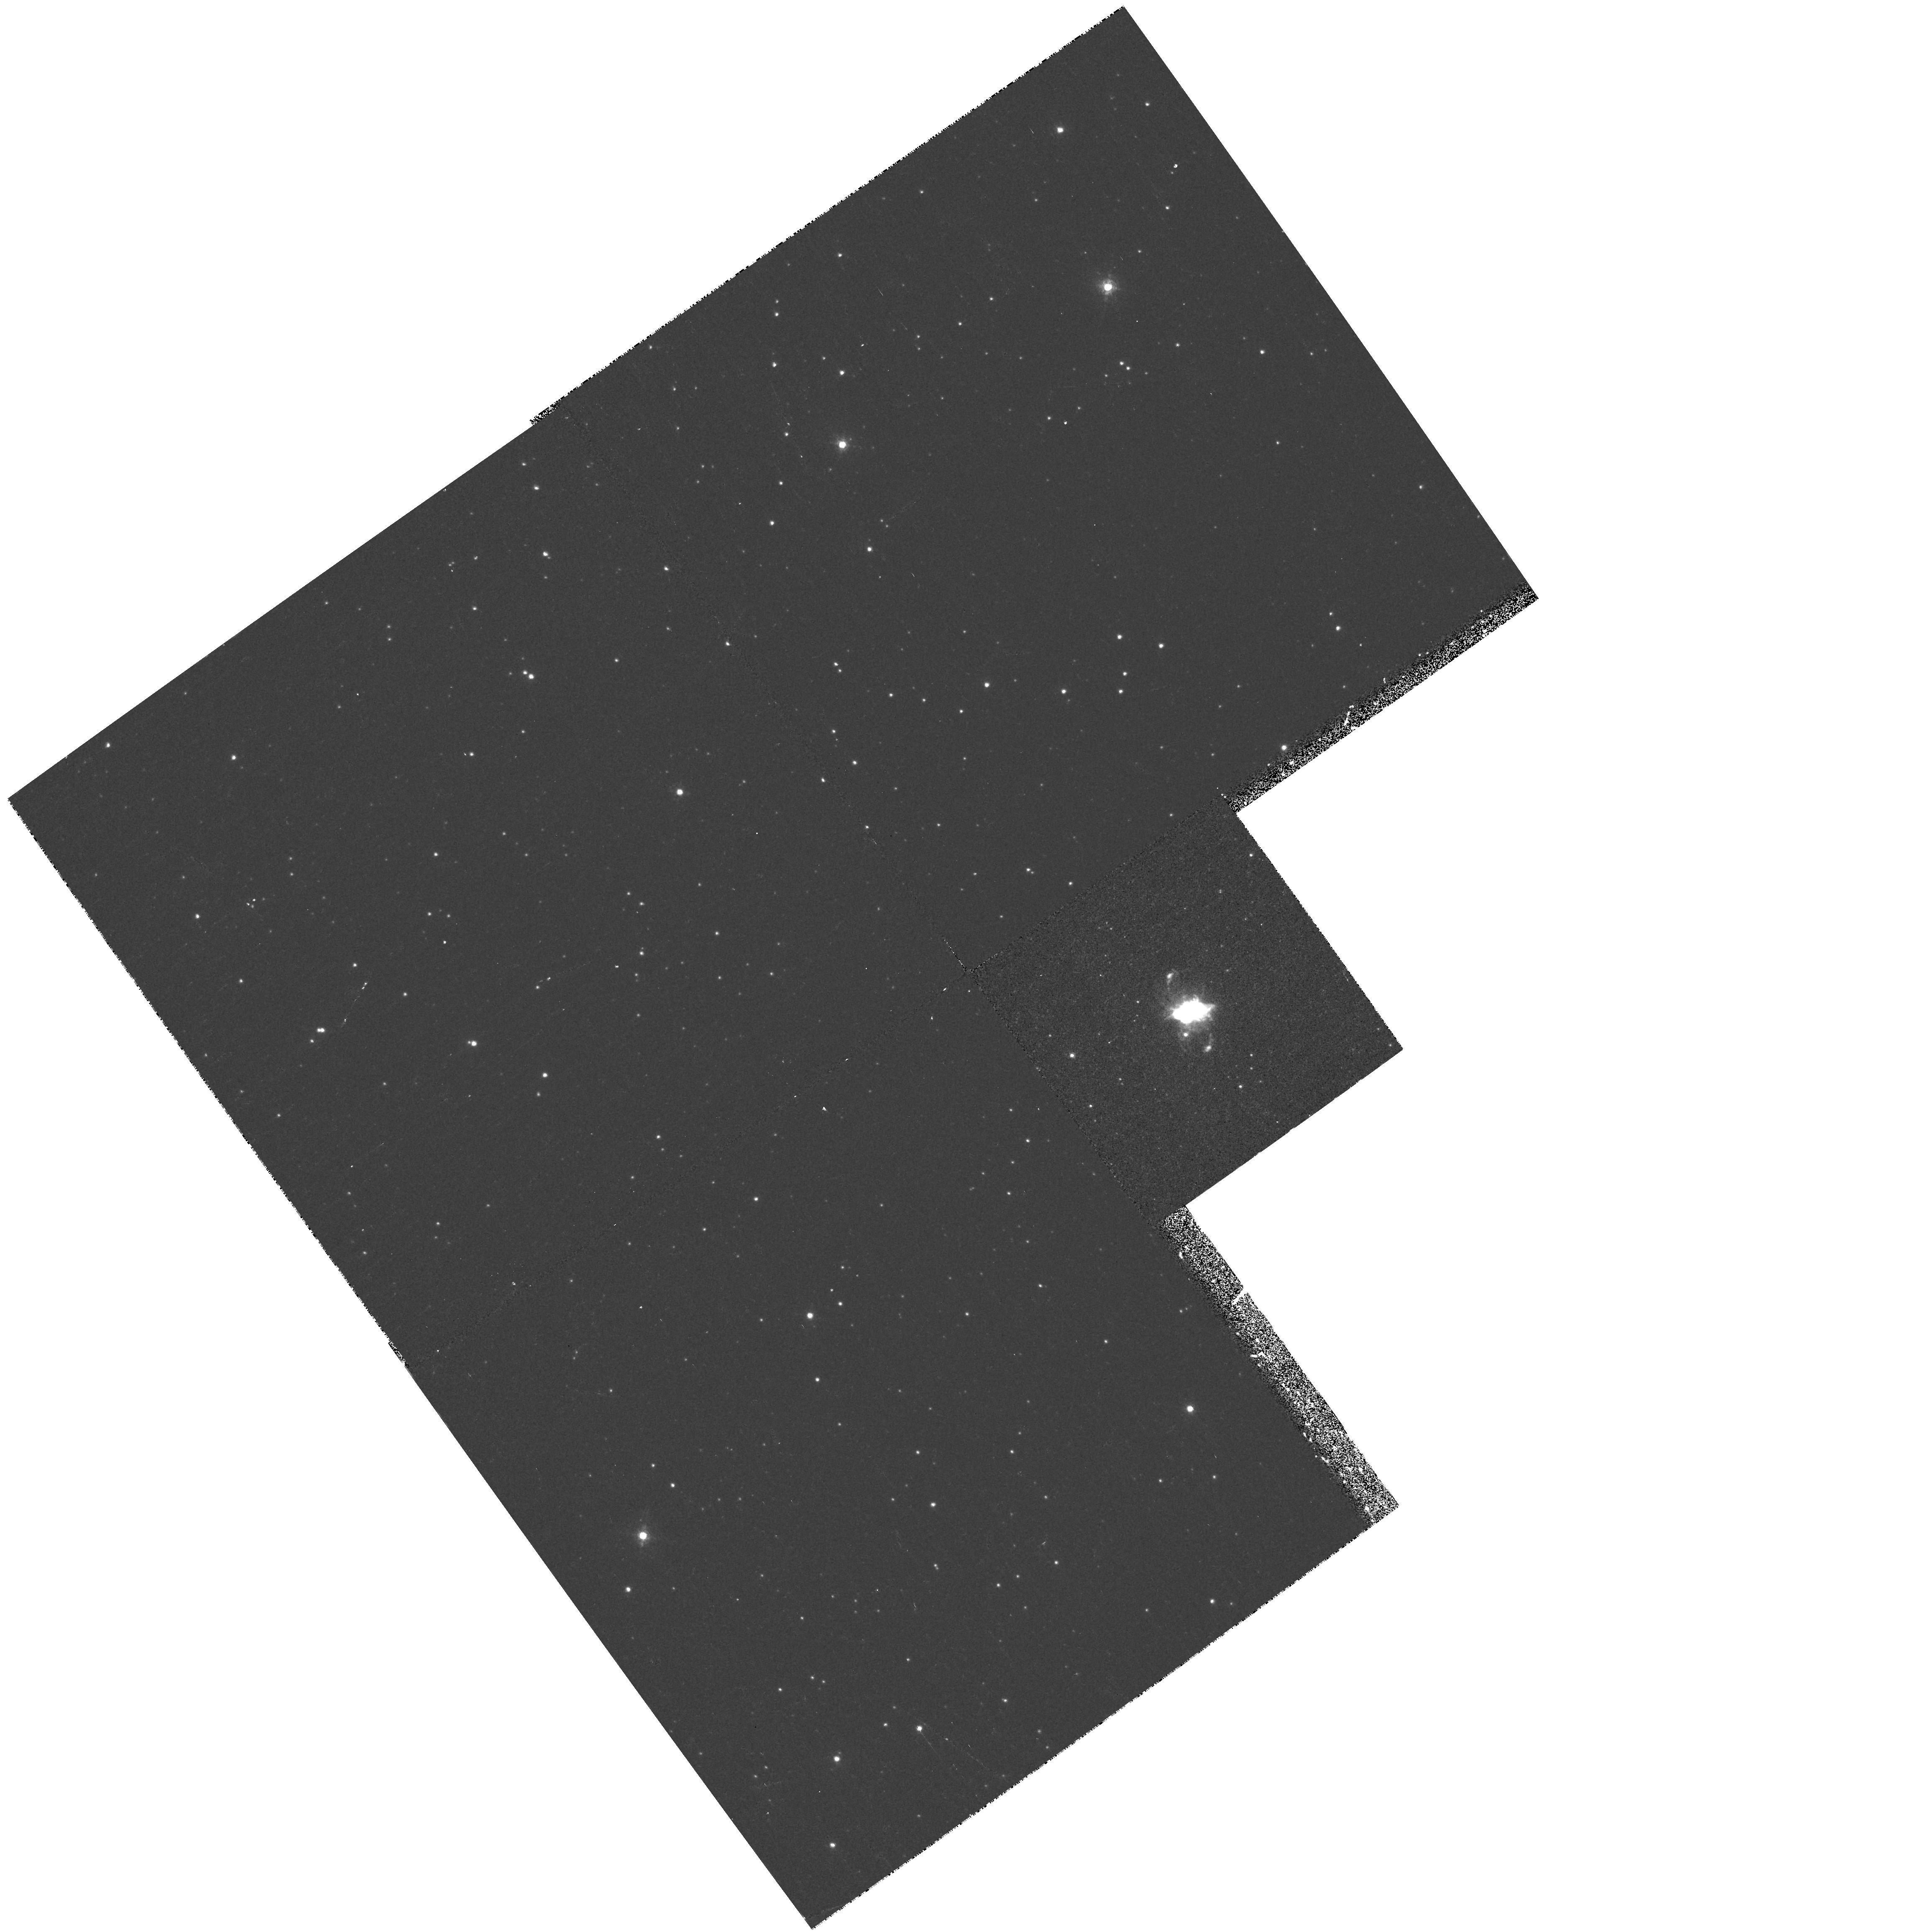
Target: PK336-05D1. Instrument: WFPC2/PC. Filter: F658N. Exposure: 10 min. Observation ID: hst_6347_23_wfpc2_pc_f658n_u39h23

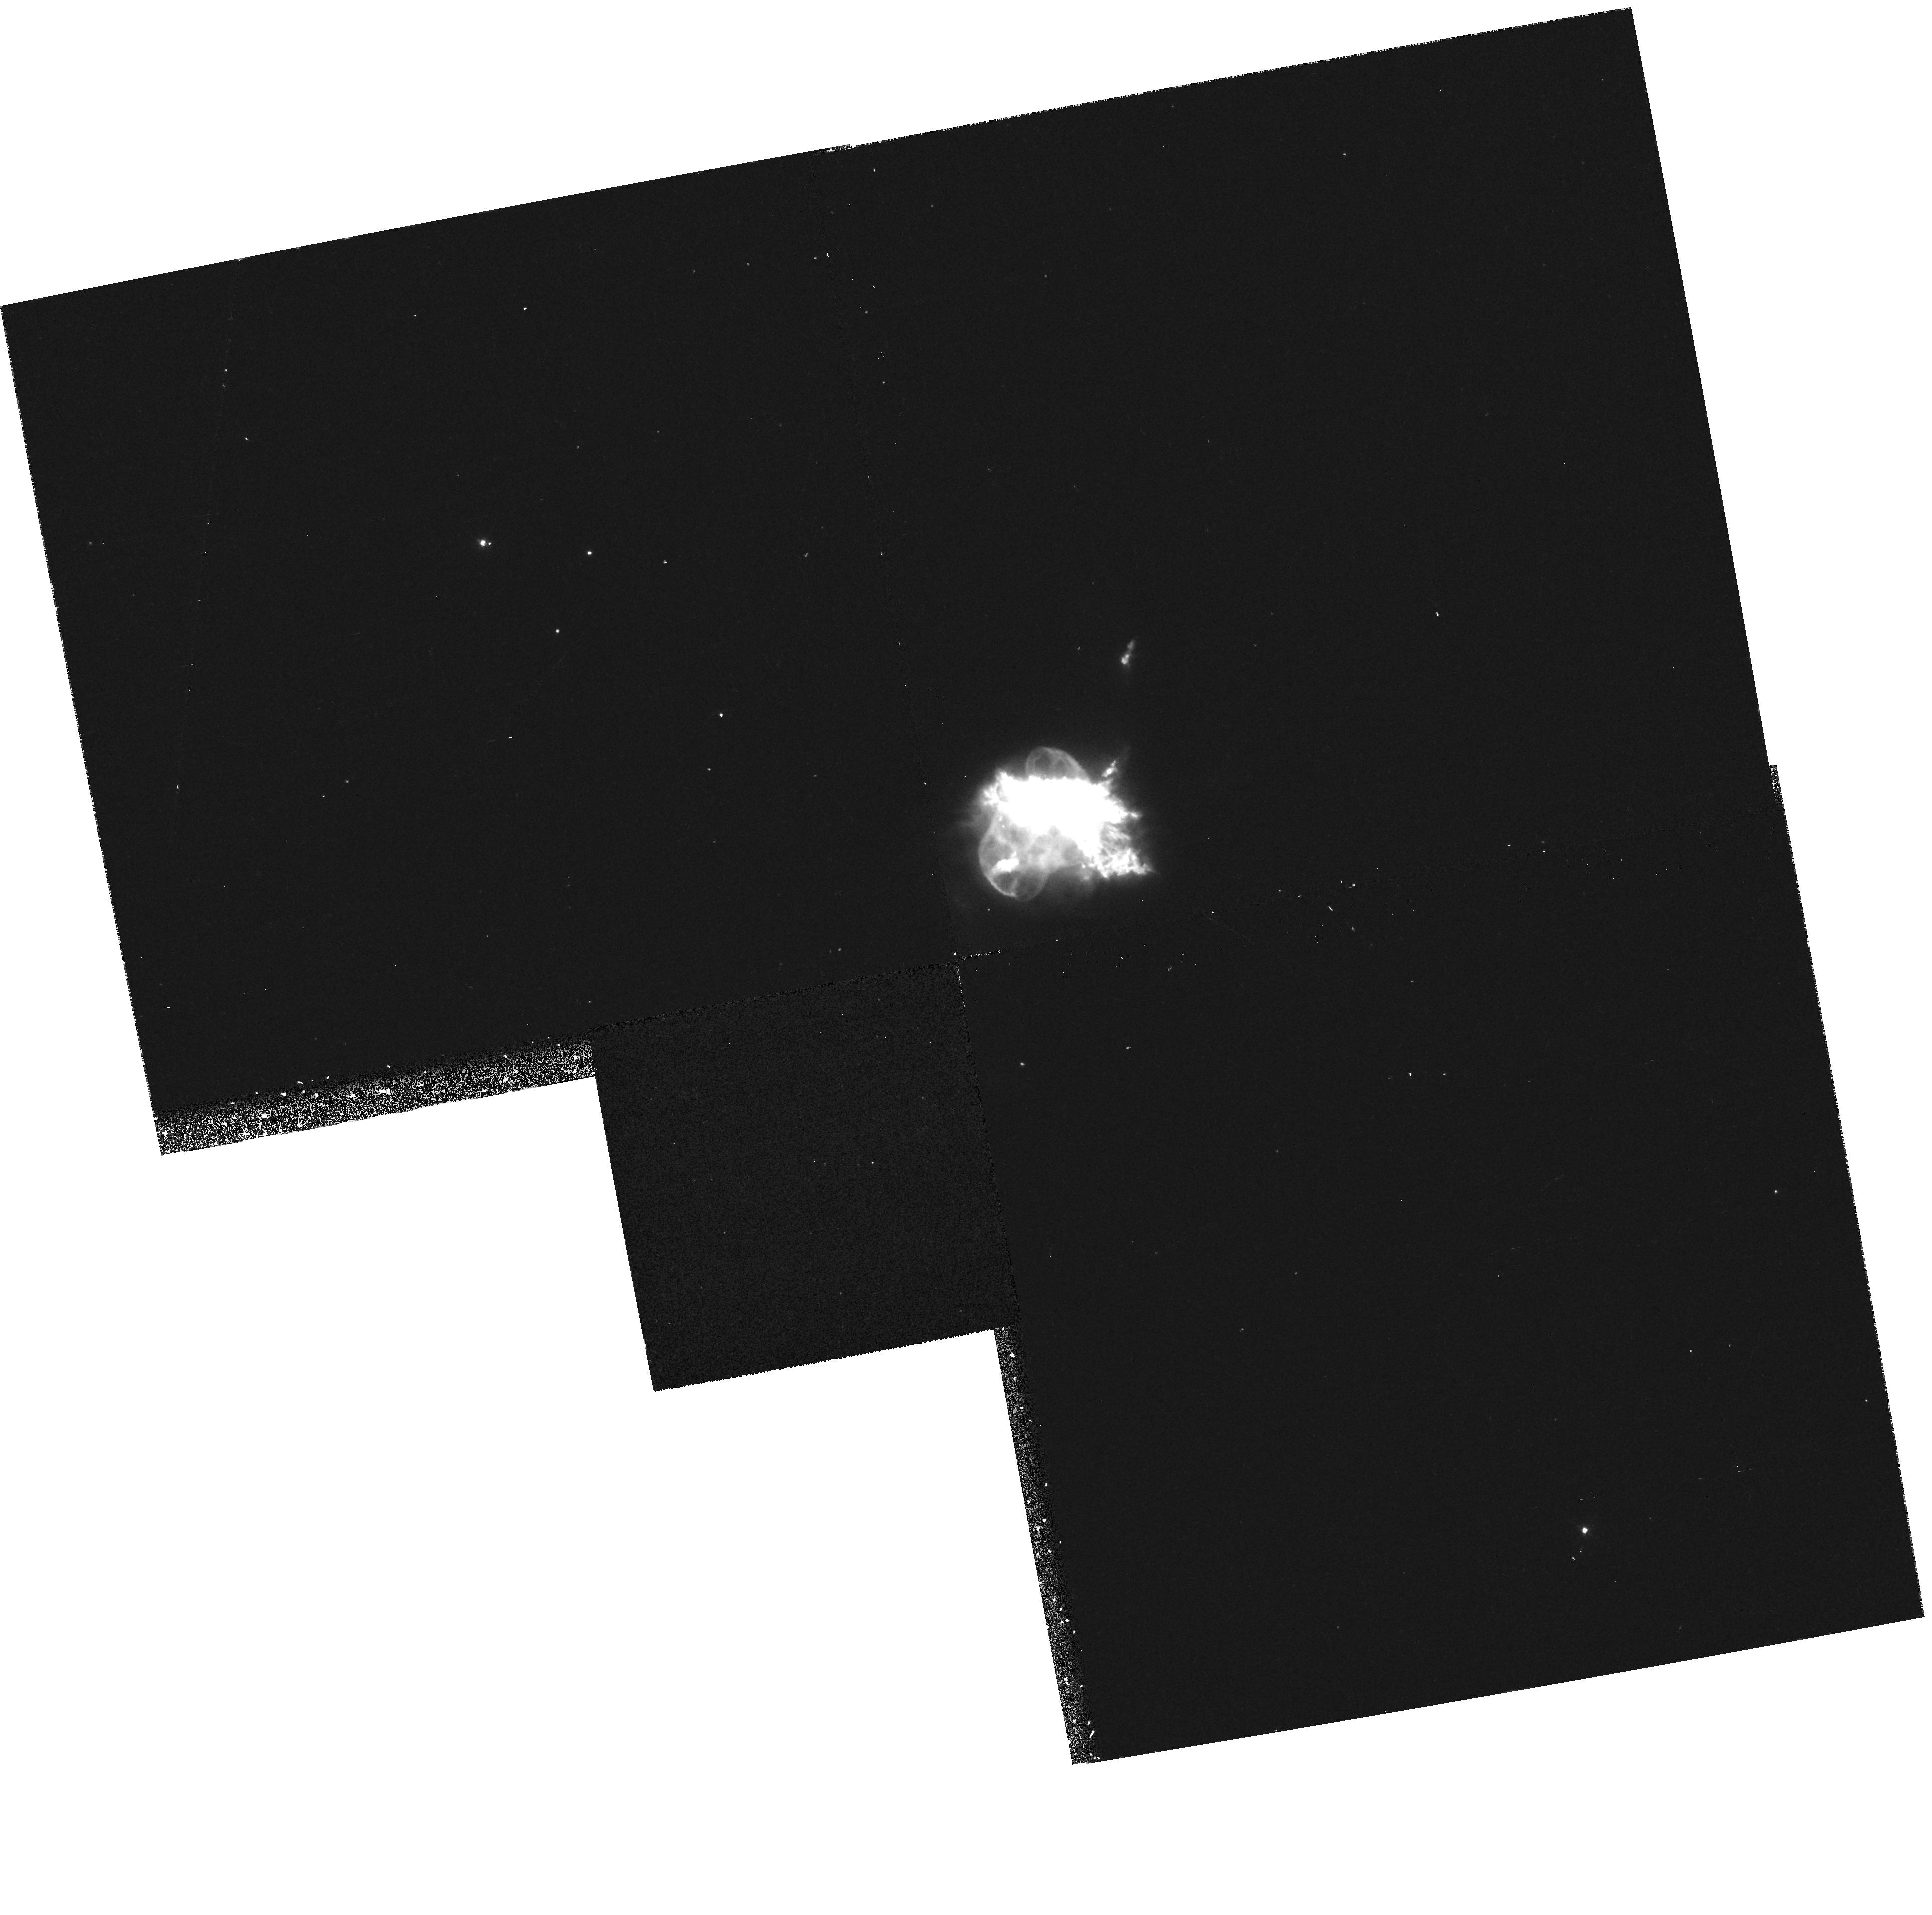
Target: NGC6210. Instrument: WFPC2/PC. Filter: F658N. Exposure: 10 min. Observation ID: hst_6347_07_wfpc2_pc_f658n_u39h07

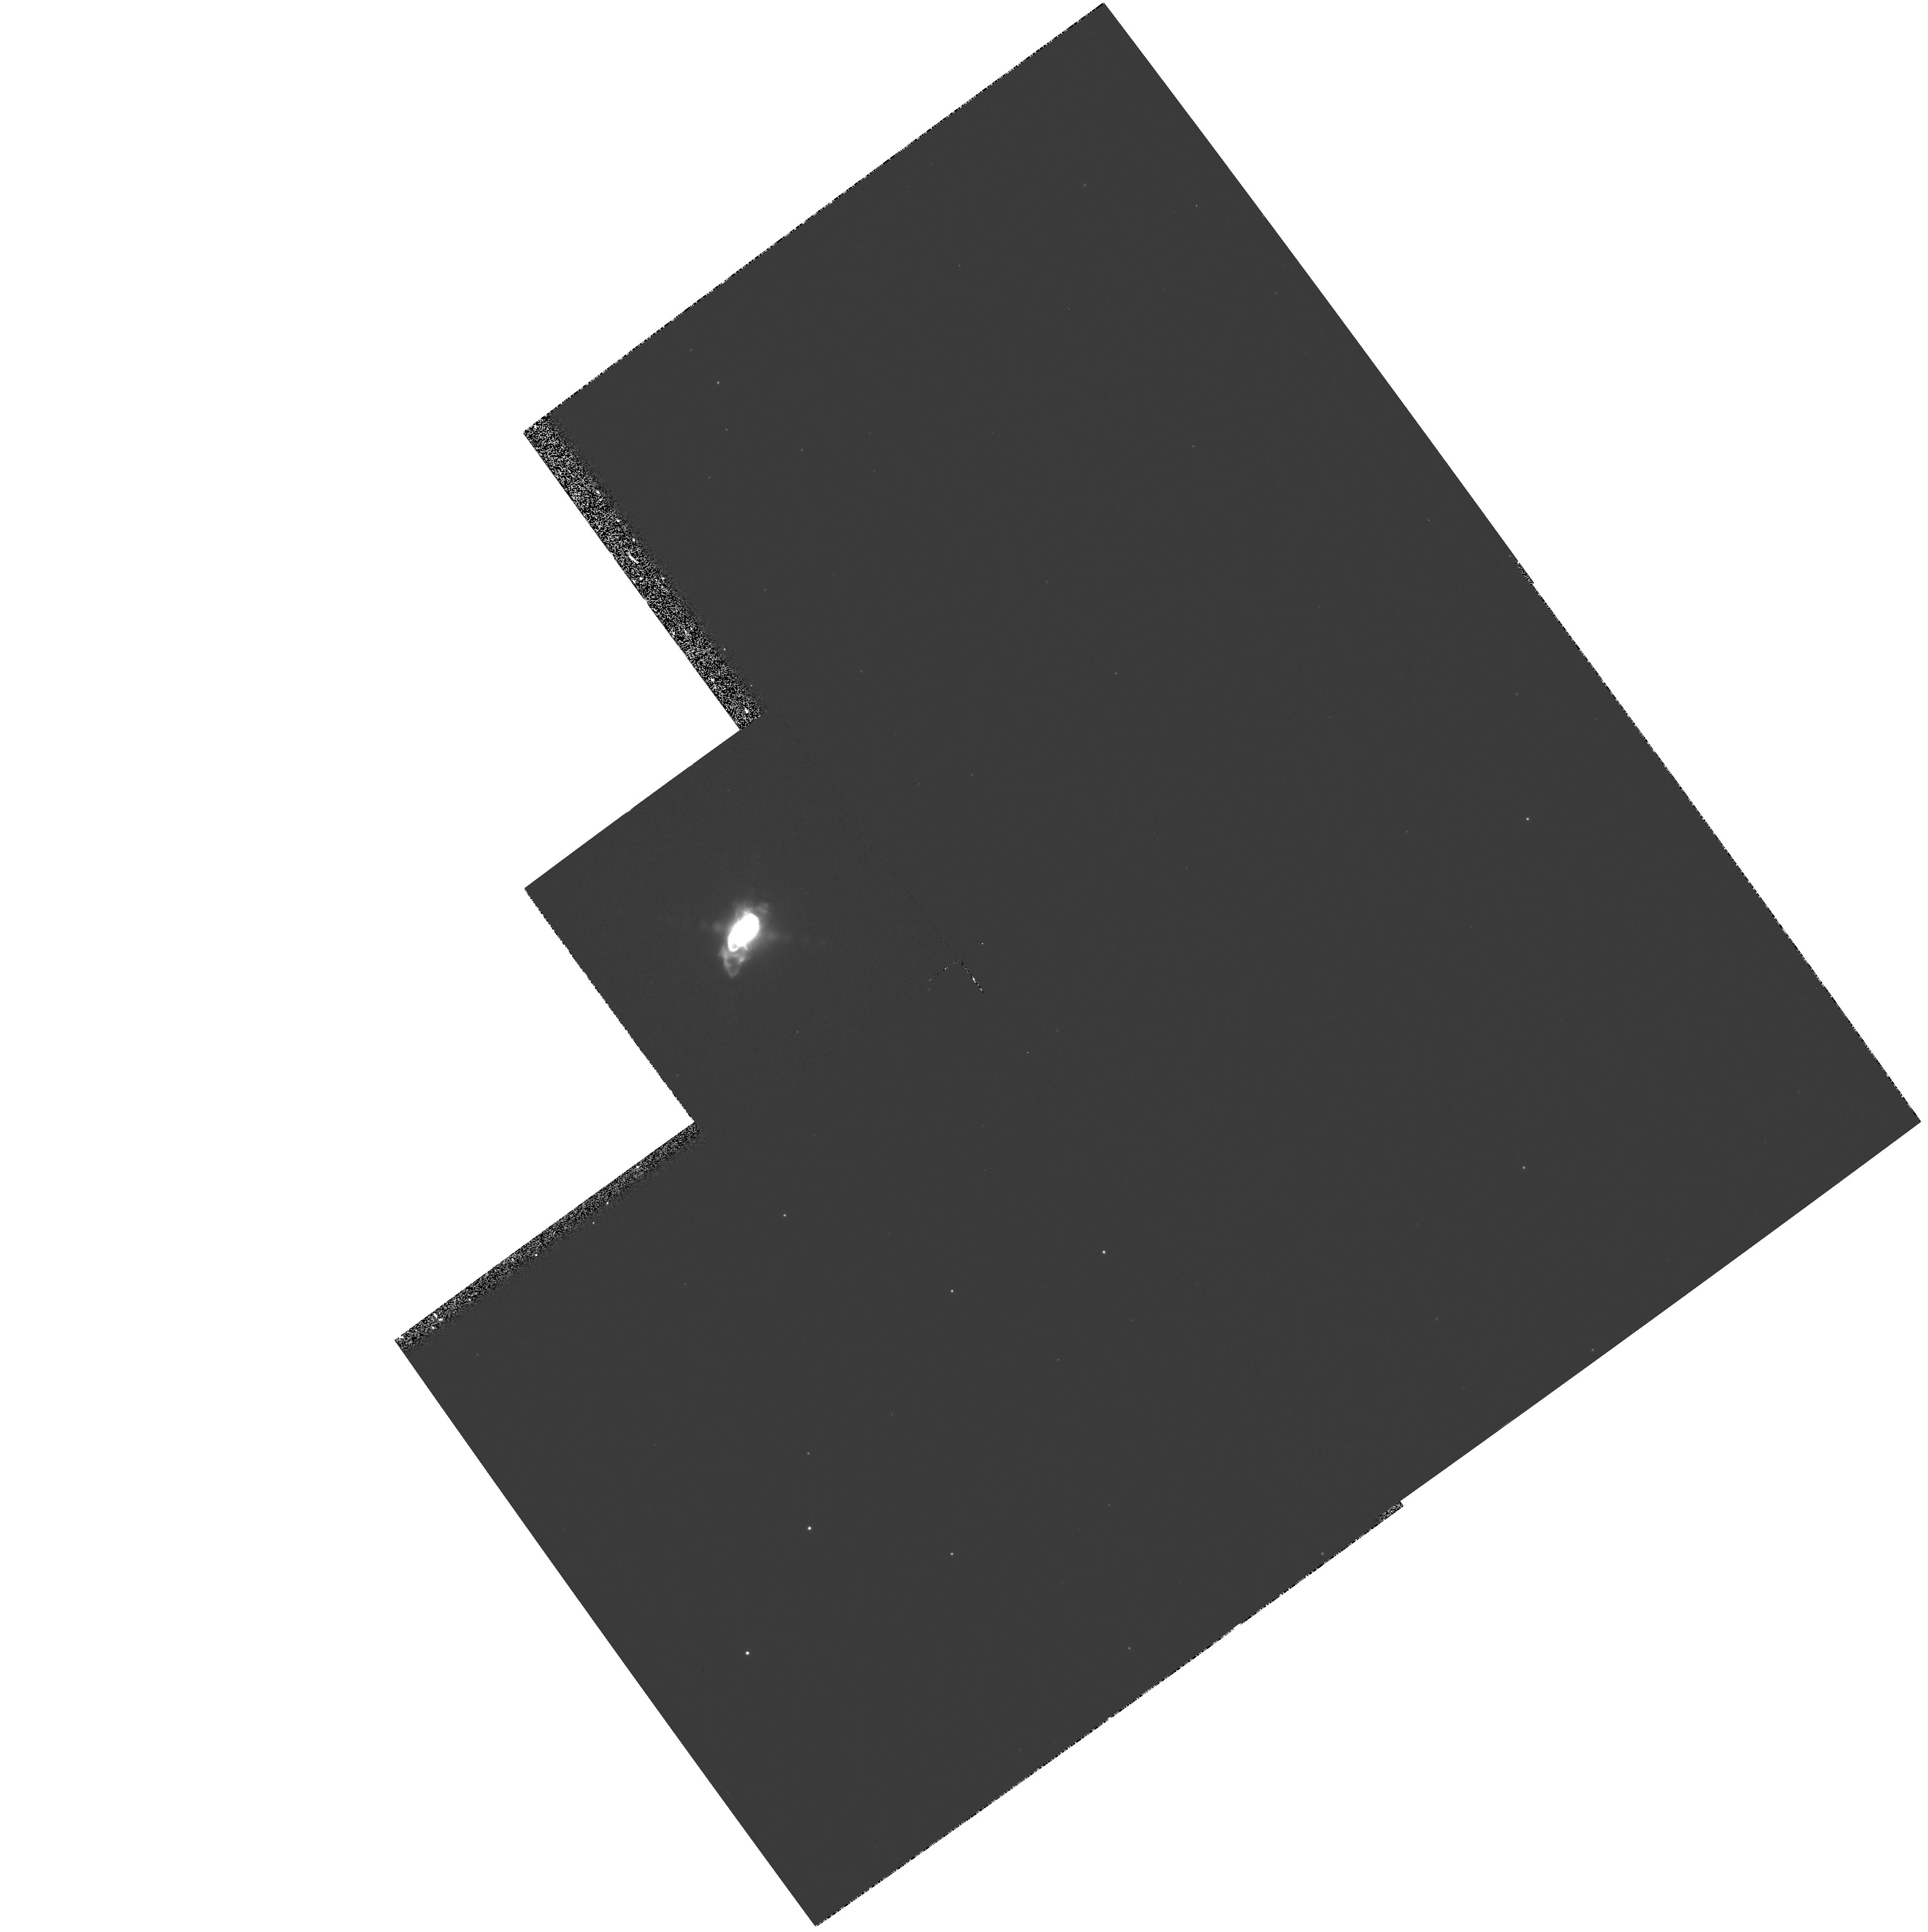
Target: PK051+09D1. Instrument: WFPC2/PC. Filter: F656N. Exposure: 7 min. Observation ID: hst_6347_09_wfpc2_pc_f656n_u39h09

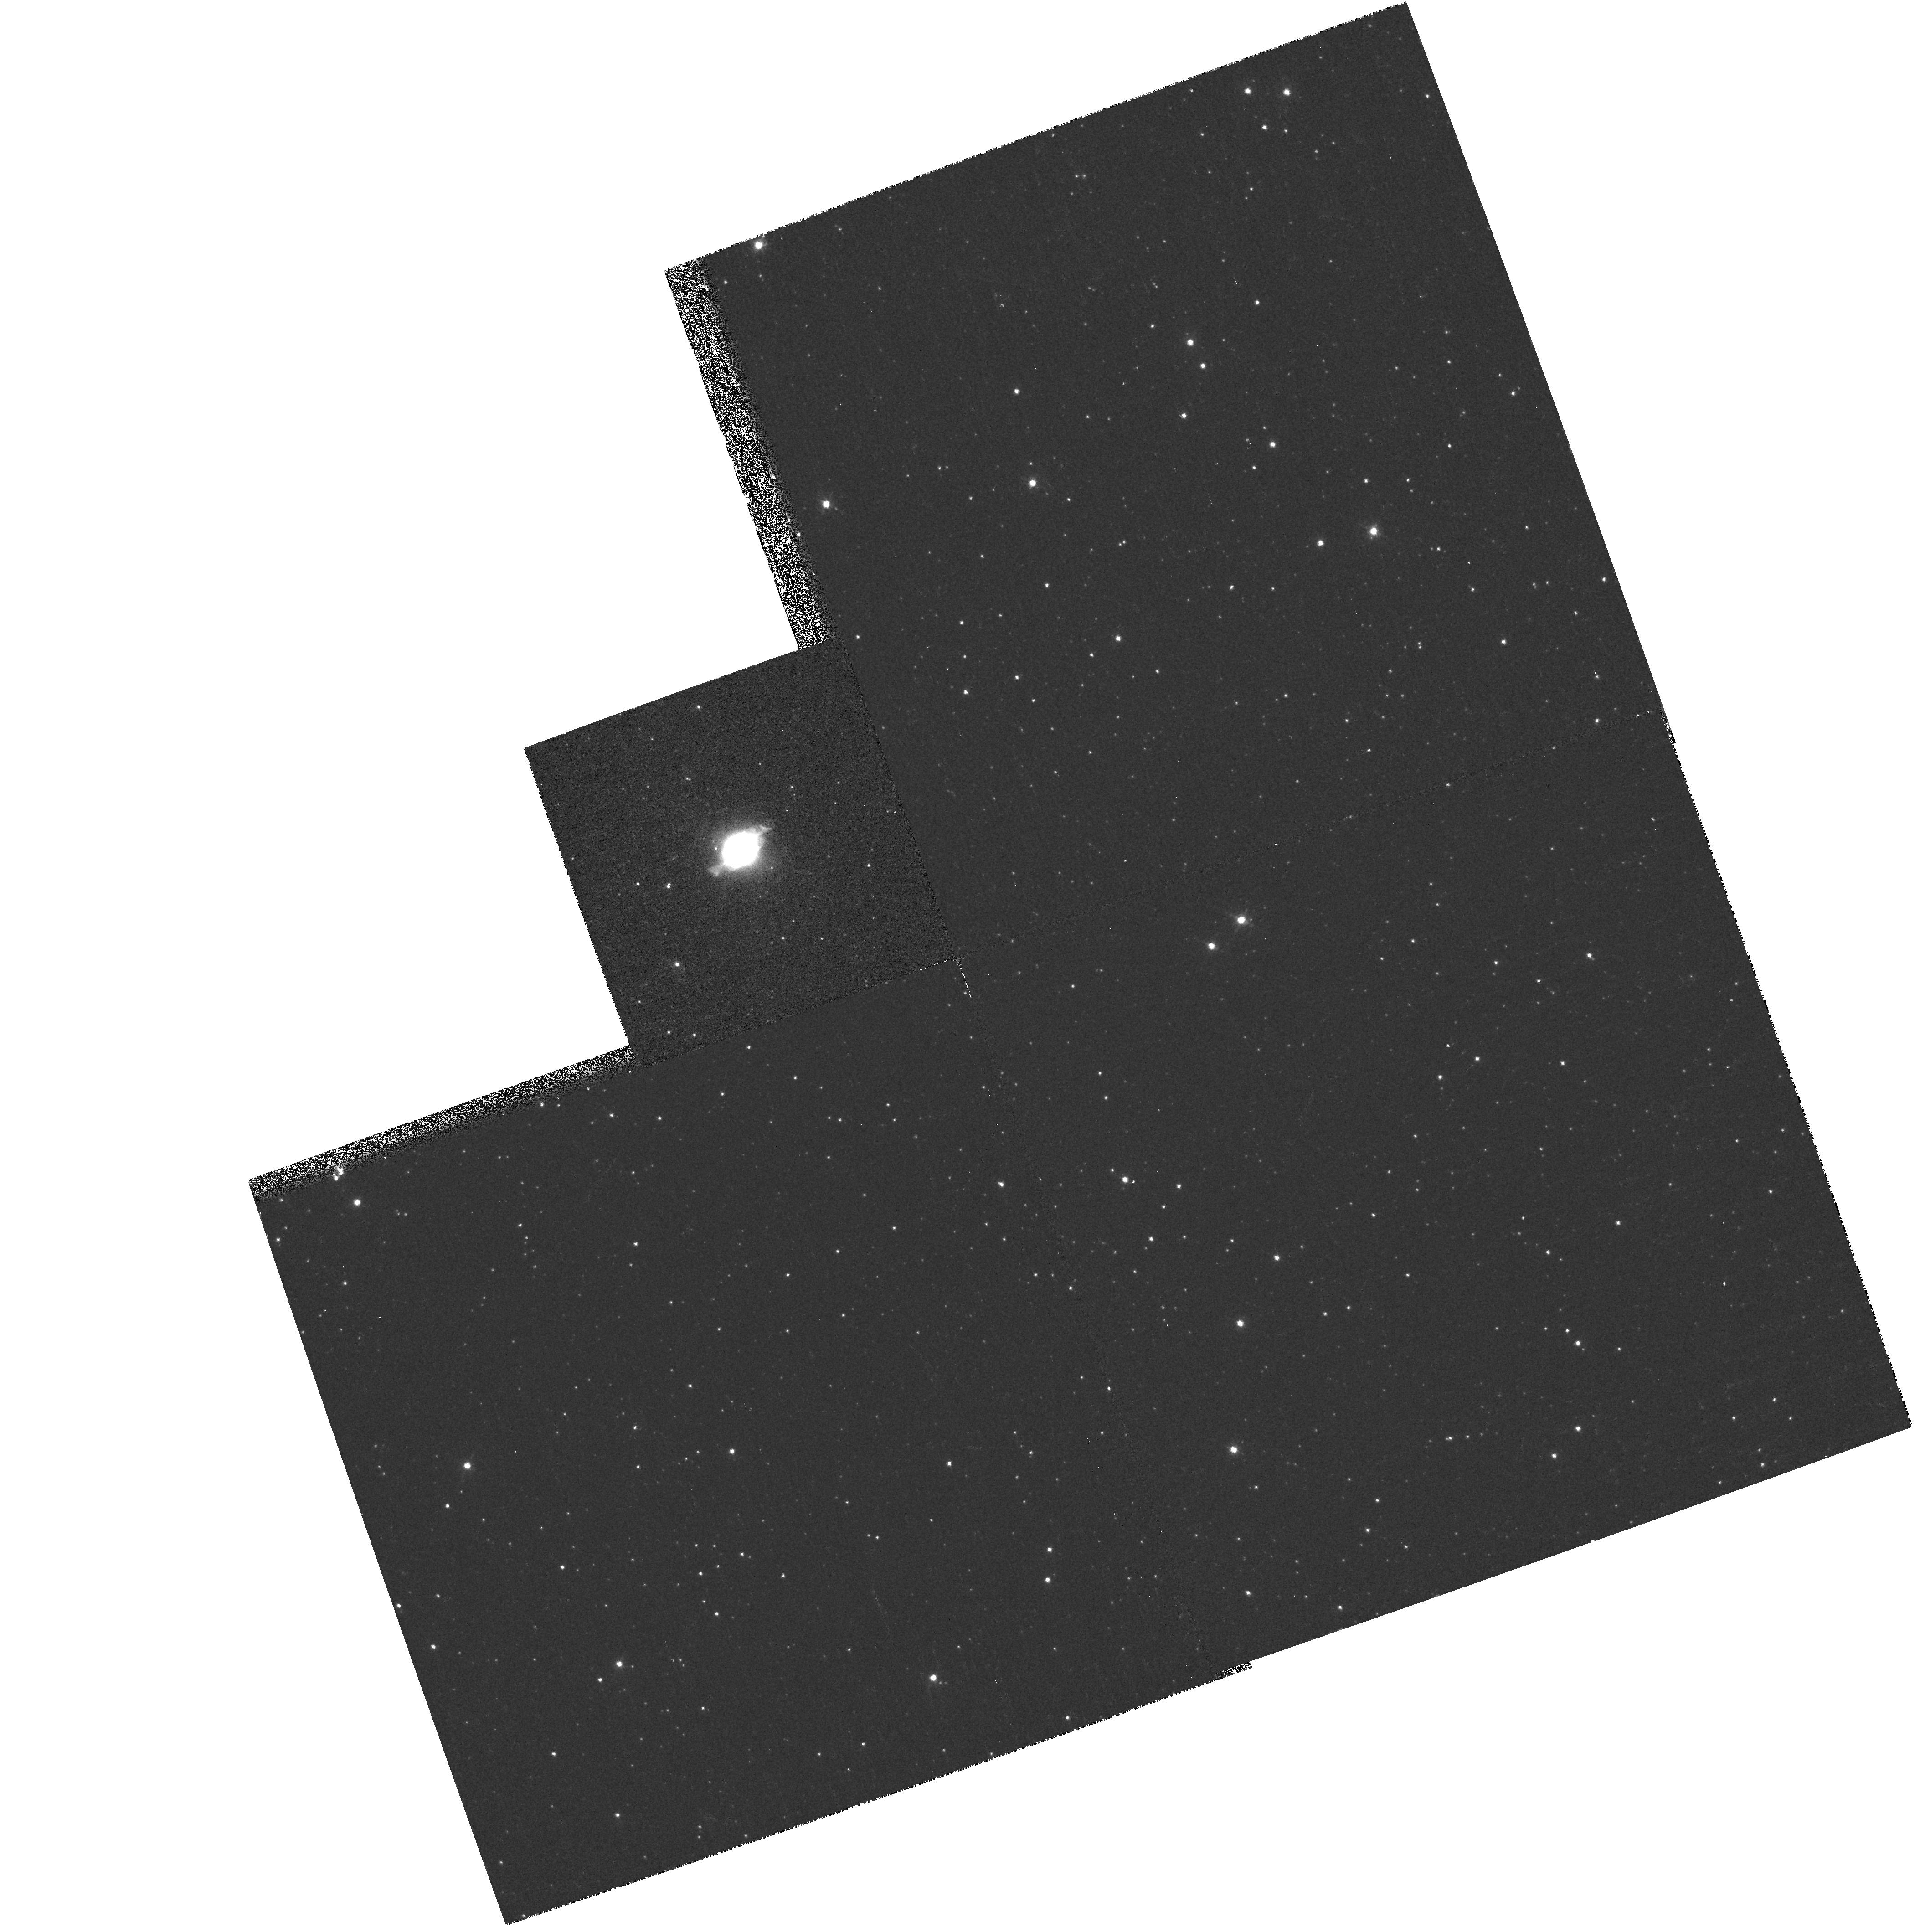
Target: PK032-02D1. Instrument: WFPC2/PC. Filter: F656N. Exposure: 10 min. Observation ID: hst_6347_32_wfpc2_pc_f656n_u39h32

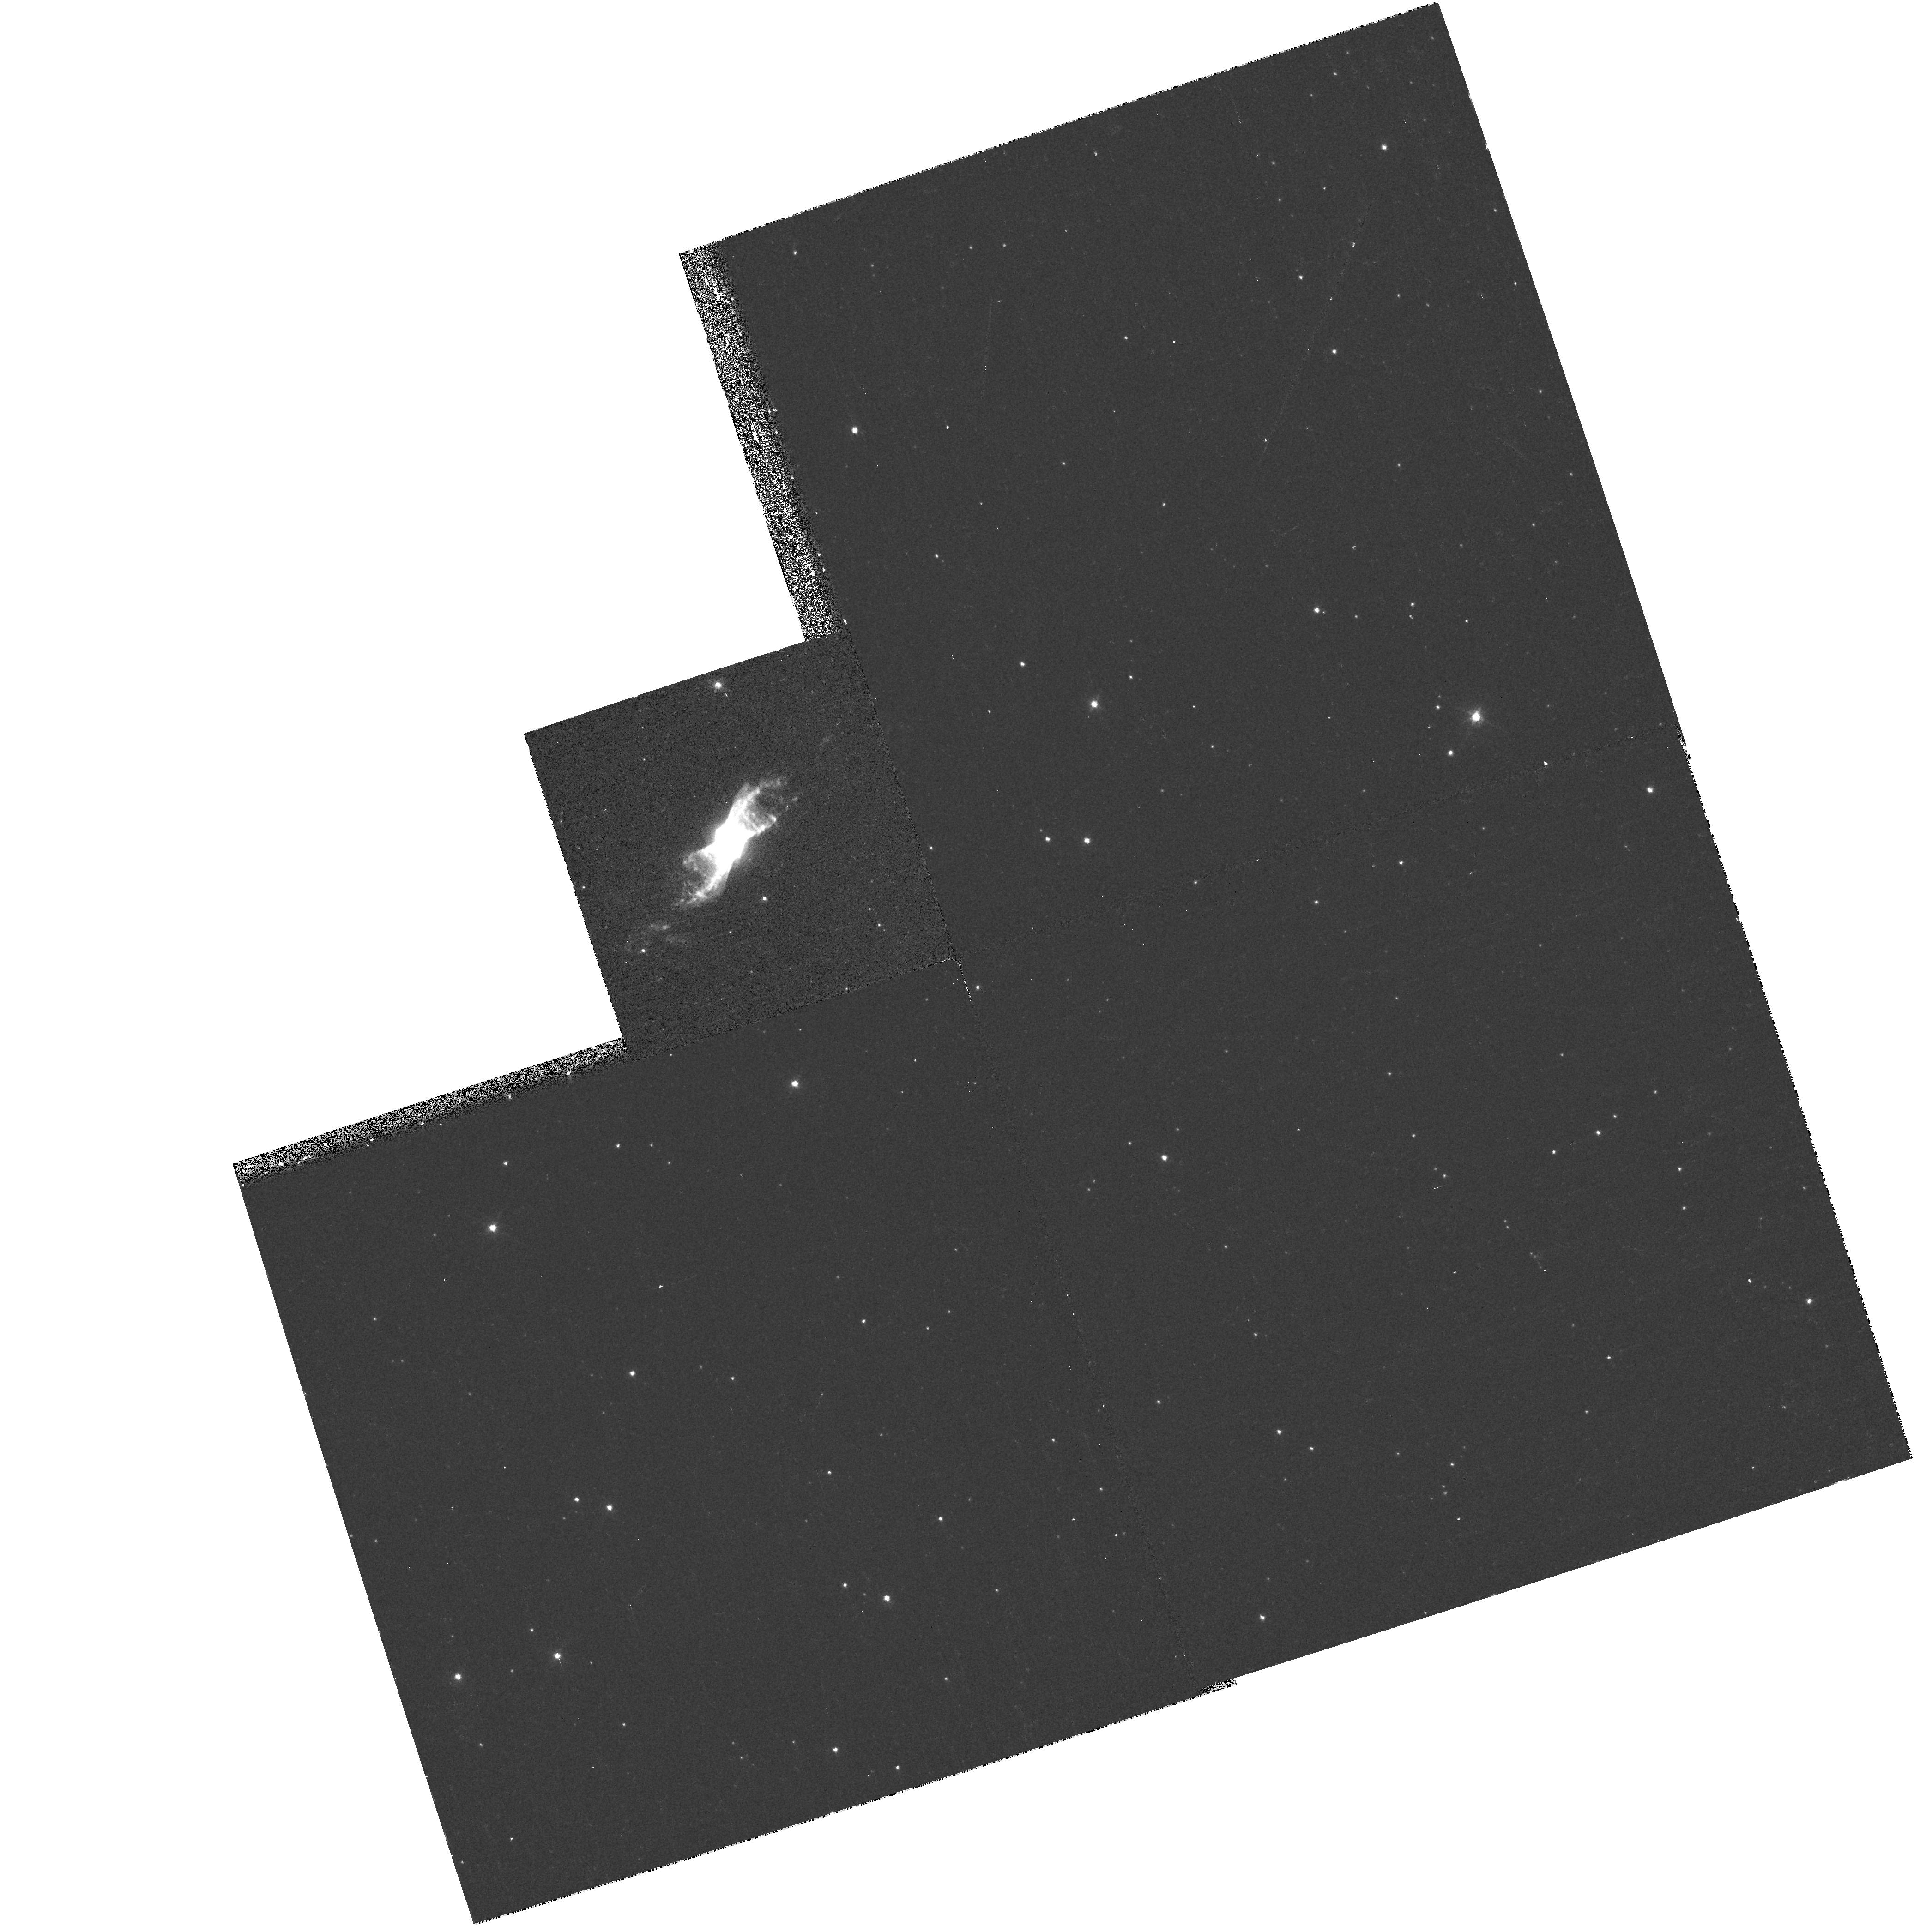
Target: NGC6881. Instrument: WFPC2/PC. Filter: F658N. Exposure: 10 min. Observation ID: hst_6347_35_wfpc2_pc_f658n_u39h35

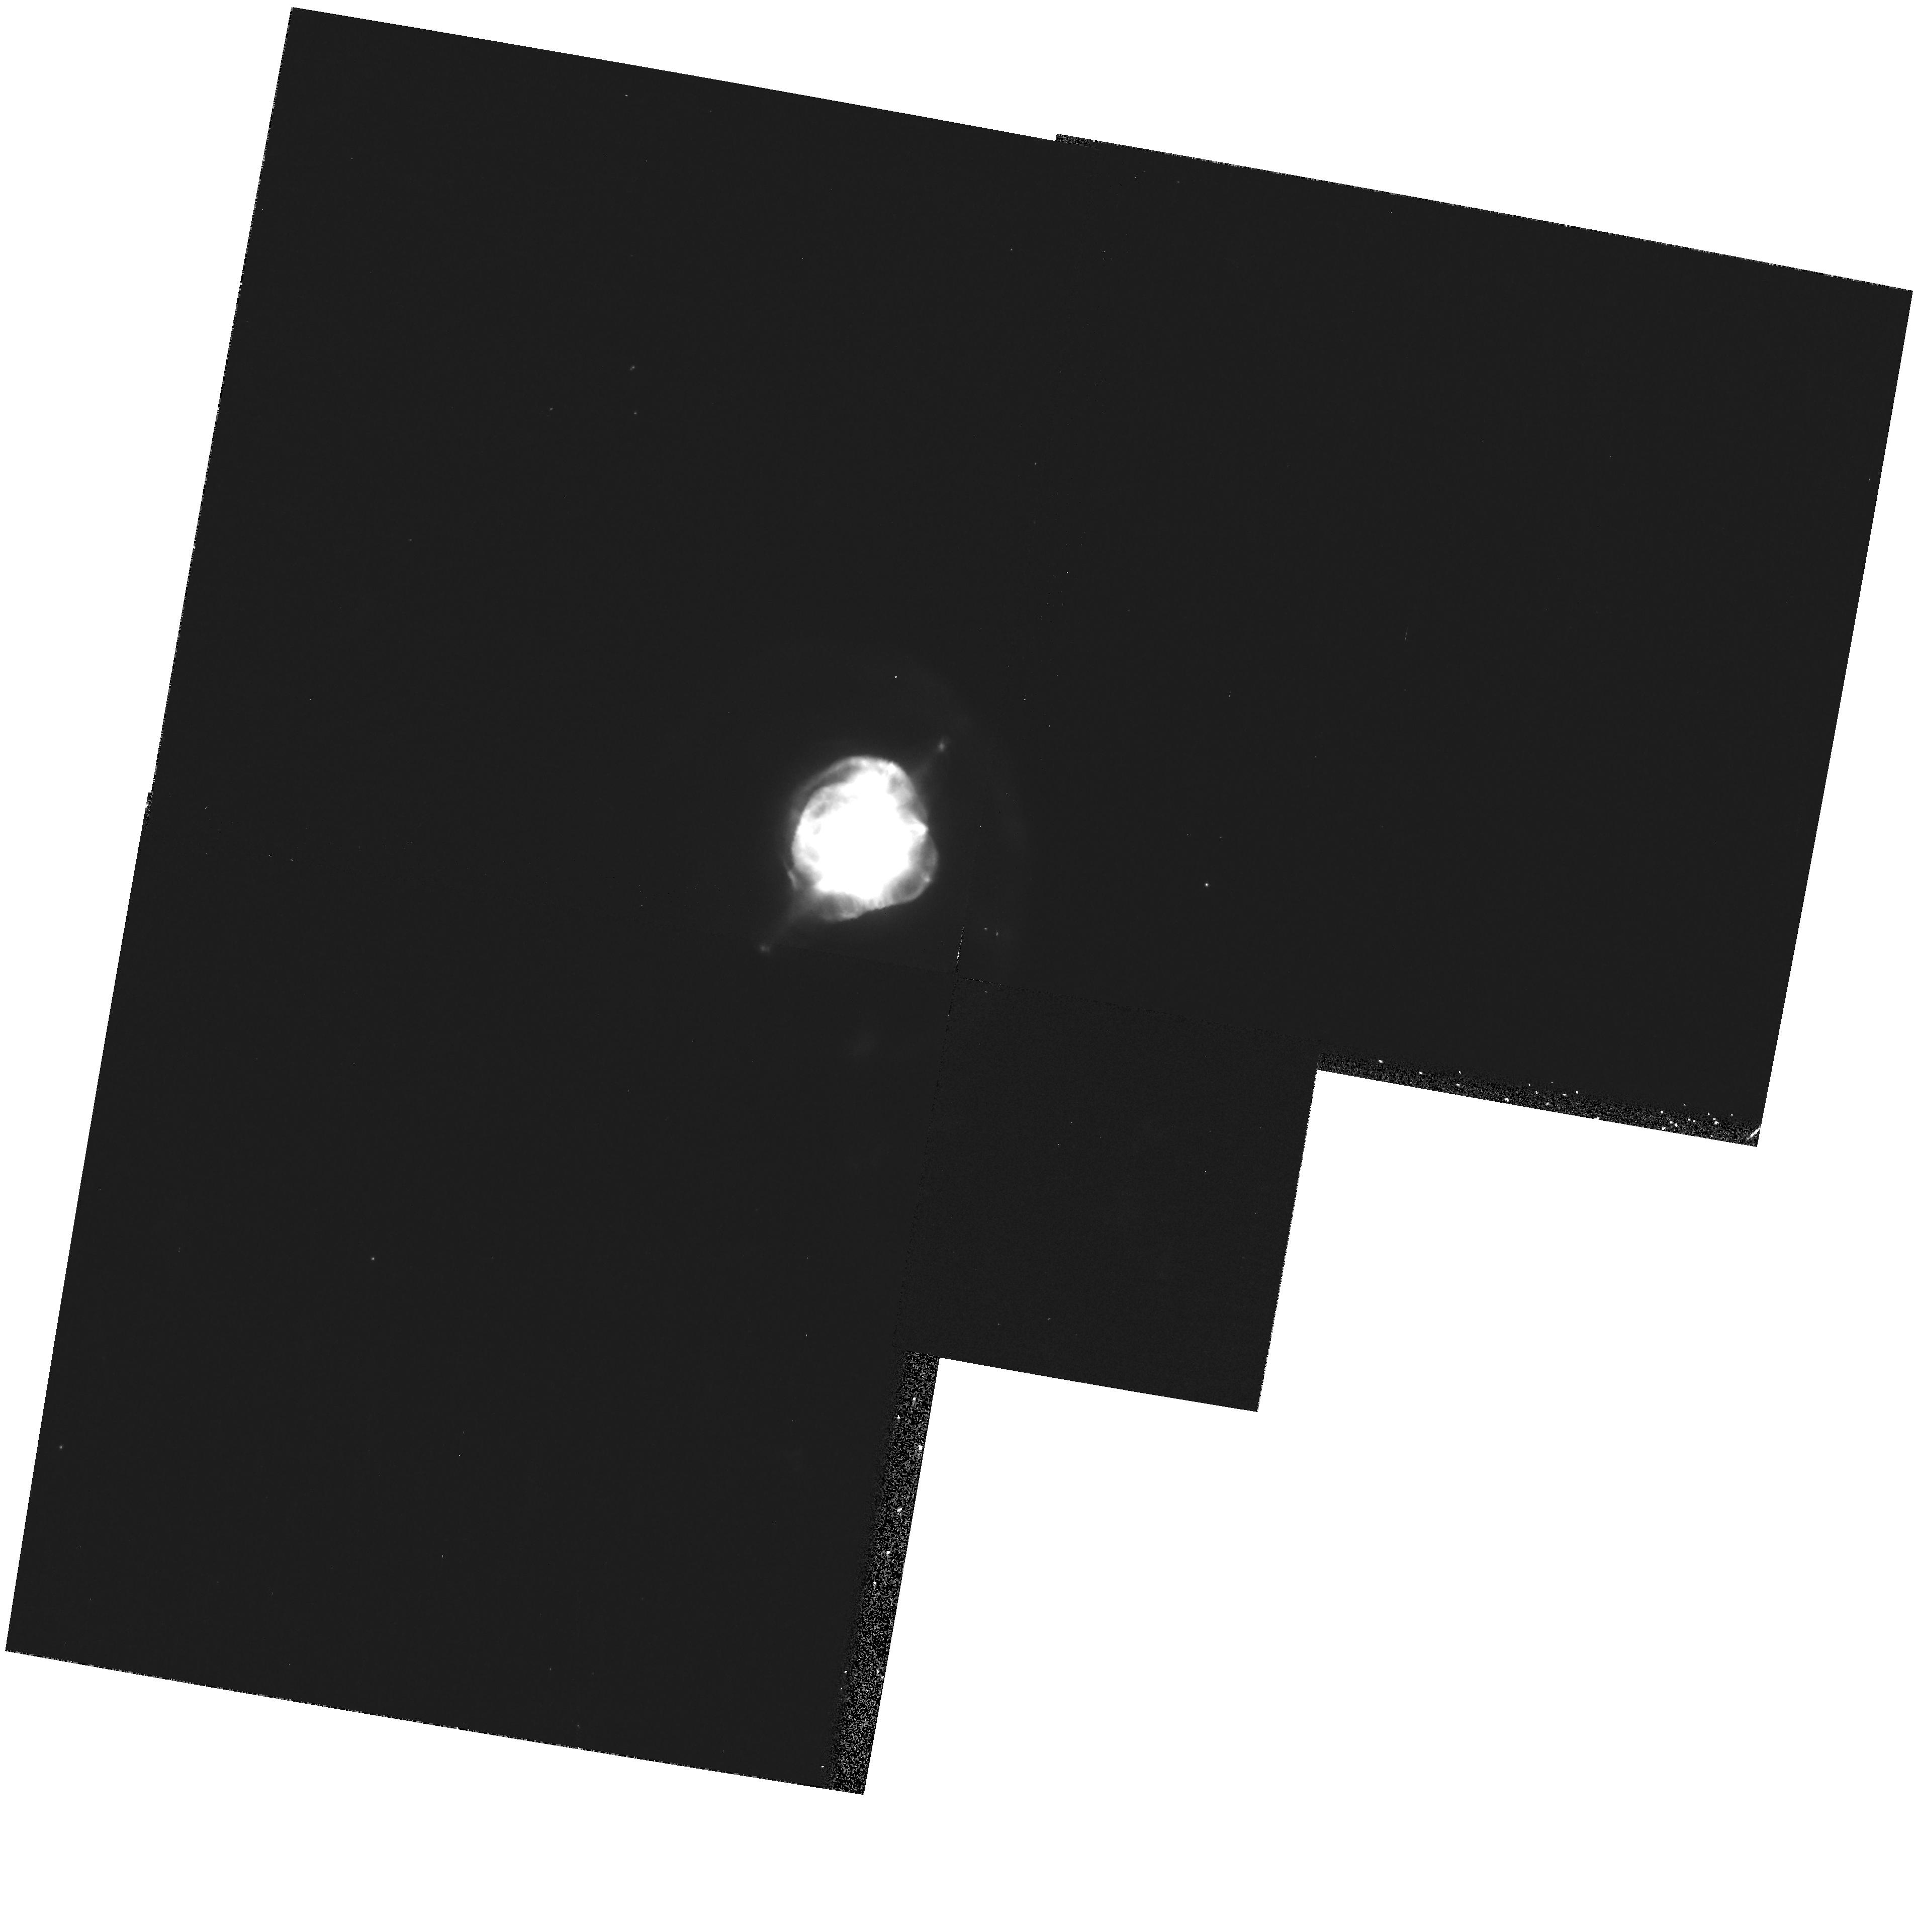
Target: IC4593. Instrument: WFPC2/PC. Filter: F656N. Exposure: 10 min. Observation ID: hst_6347_20_wfpc2_pc_f656n_u39h20

A Search for Jets in Planetary Nebulae (PI: Borkowski, Kazimierz J.)

We propose a snapshot survey for narrow jets in planetary nebulae (PNe), through narrow-band HAlpha and N II imaging with the WFPC2. The presence of such jets in a substantial fraction of PNe is strongly suggested by a growing body of circumstantial evidence based on ground-based imaging and spectroscopy. Jets are not expected in the standard interacting-wind model for the PN formation, and require a radically new solution, such as the presence of an accretion disk in a binary system. The origin of jets in PNe is an intriguing and important astrophysical problem. The most recent images of NGC 6543 with the HST WFPC2 revealed, for the first time, a highly-collimated jet in a PN. This unexpected discovery demonstrates the HST ability to detect jets in PNe. A snaphot survey of a sample of bright PNe suspected of harboring jets would provide us with fundamental information on jets in PNe.